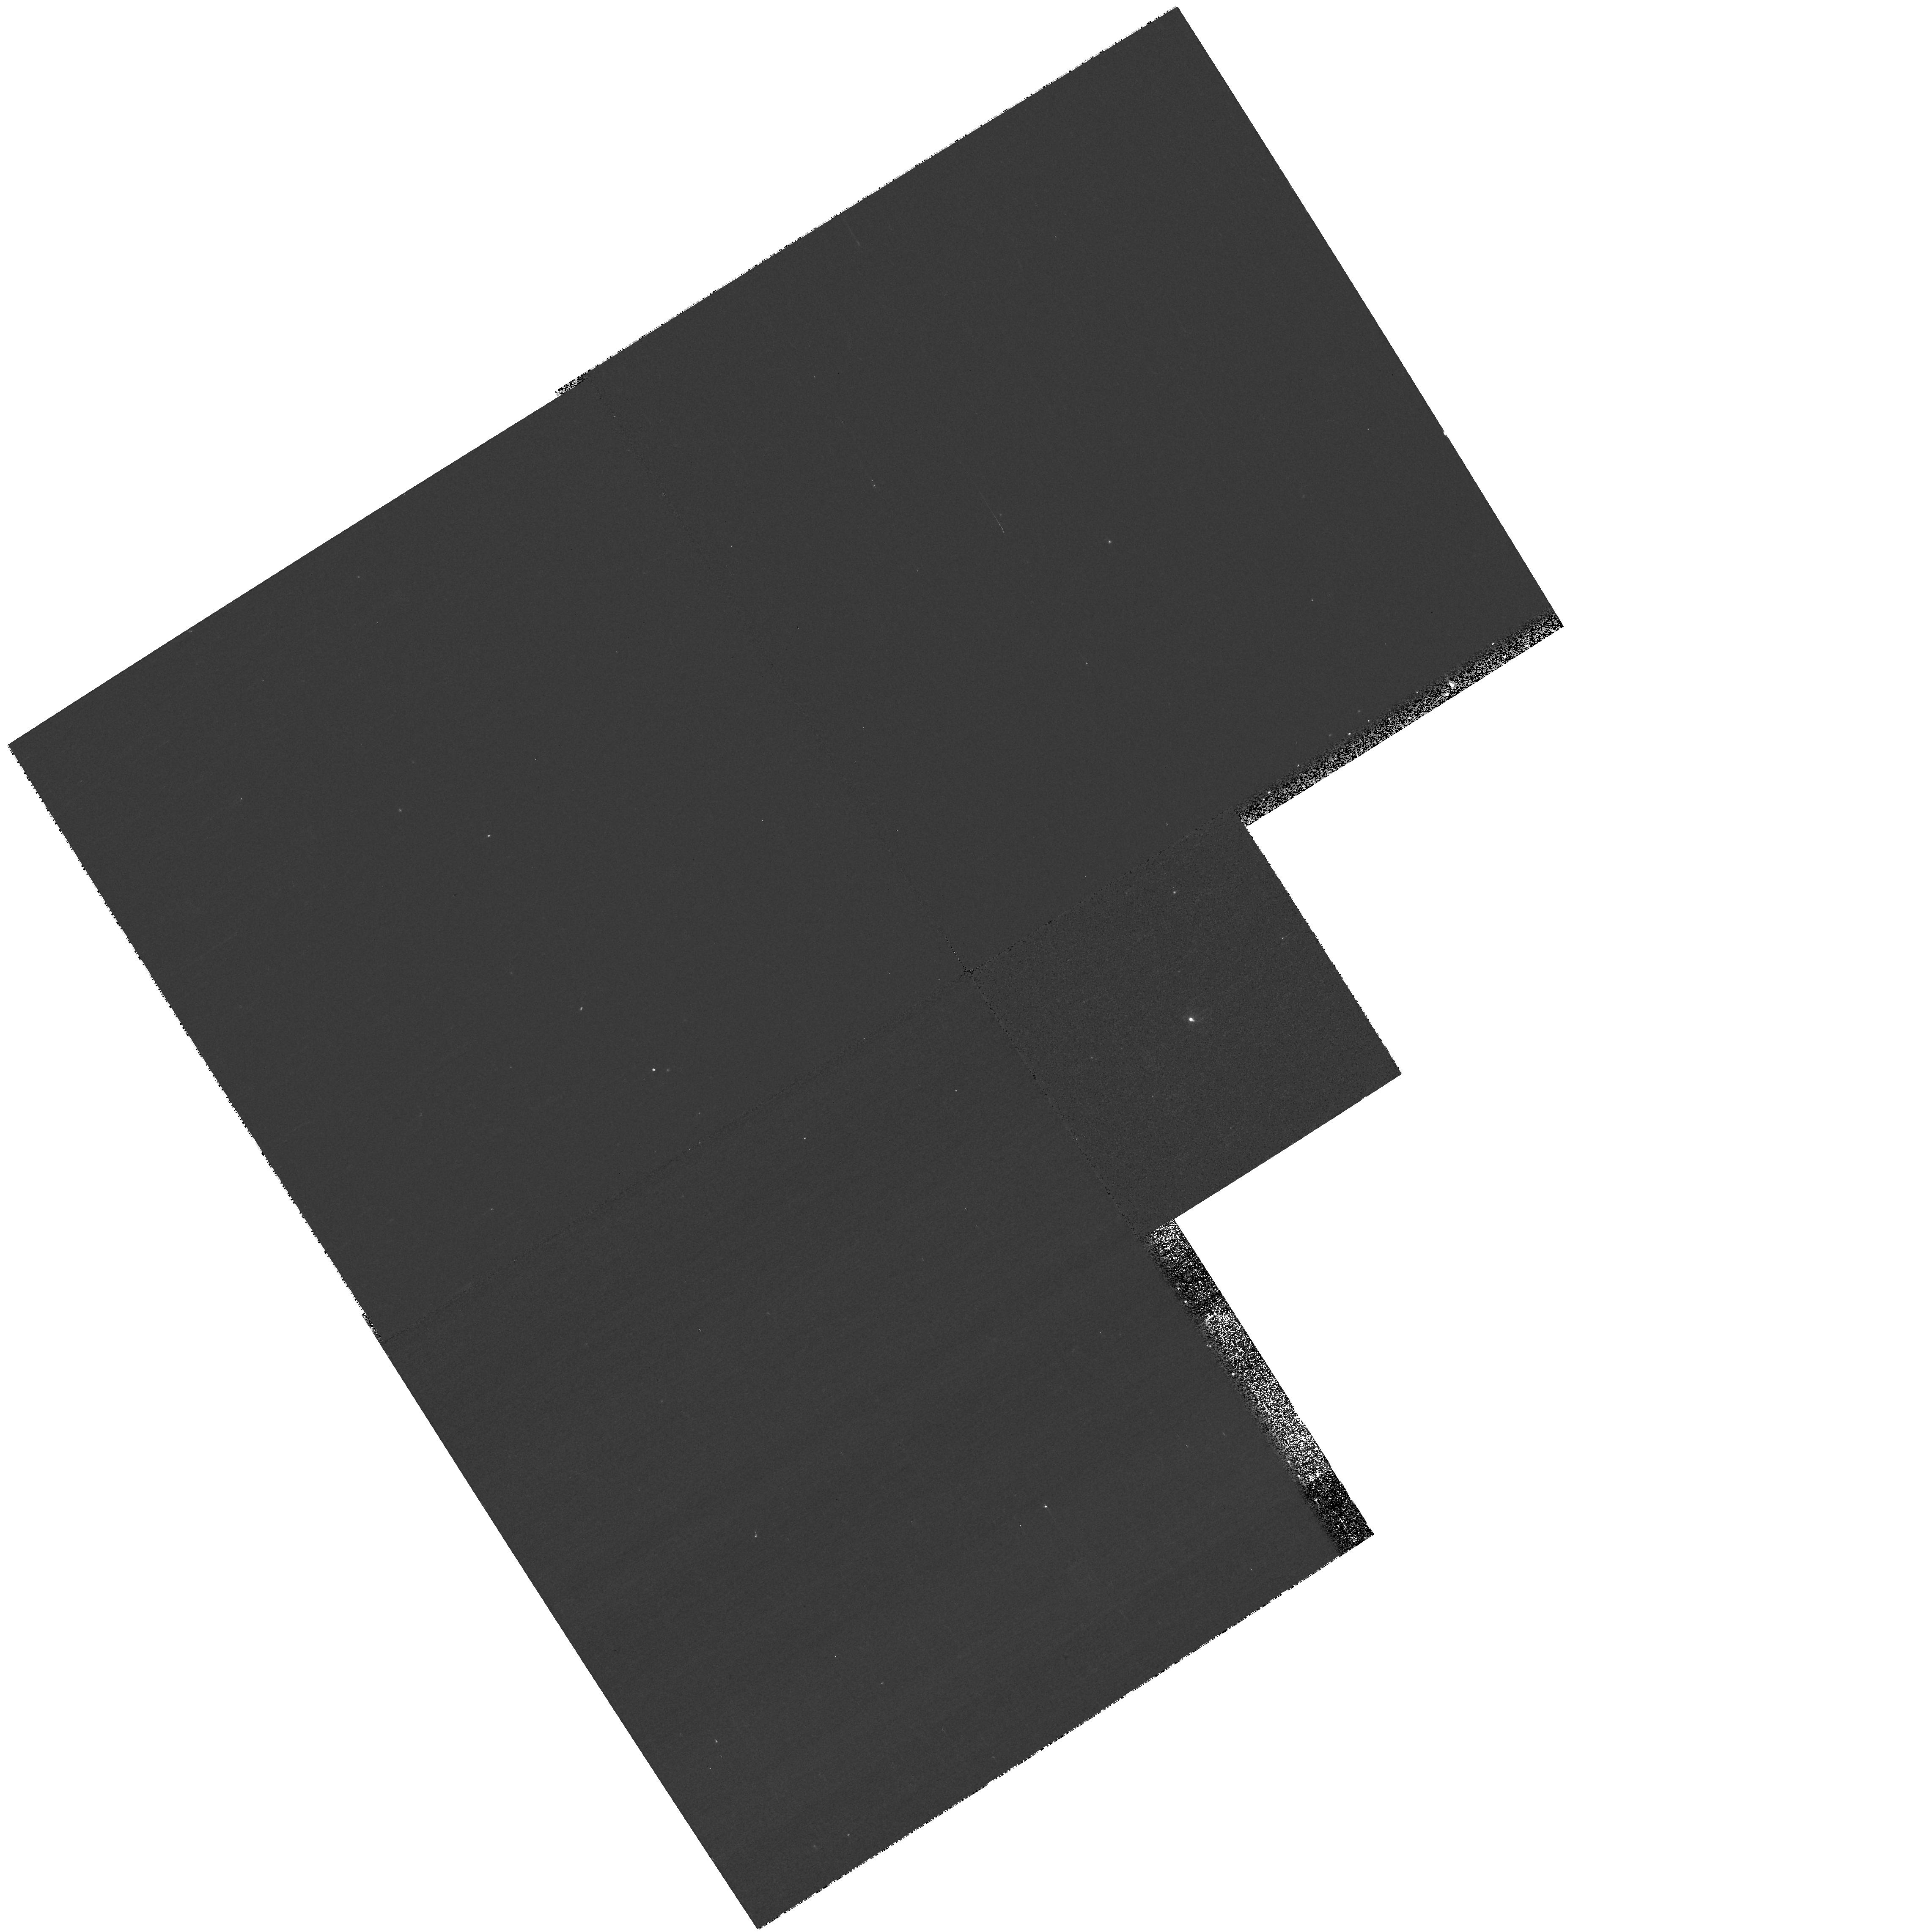
Target: 2MASS04381486+261139
Instrument: WFPC2/PC
Filter: F791W
Exposure: 5 min
Observation ID: hst_10511_01_wfpc2_pc_f791w_u9ab01

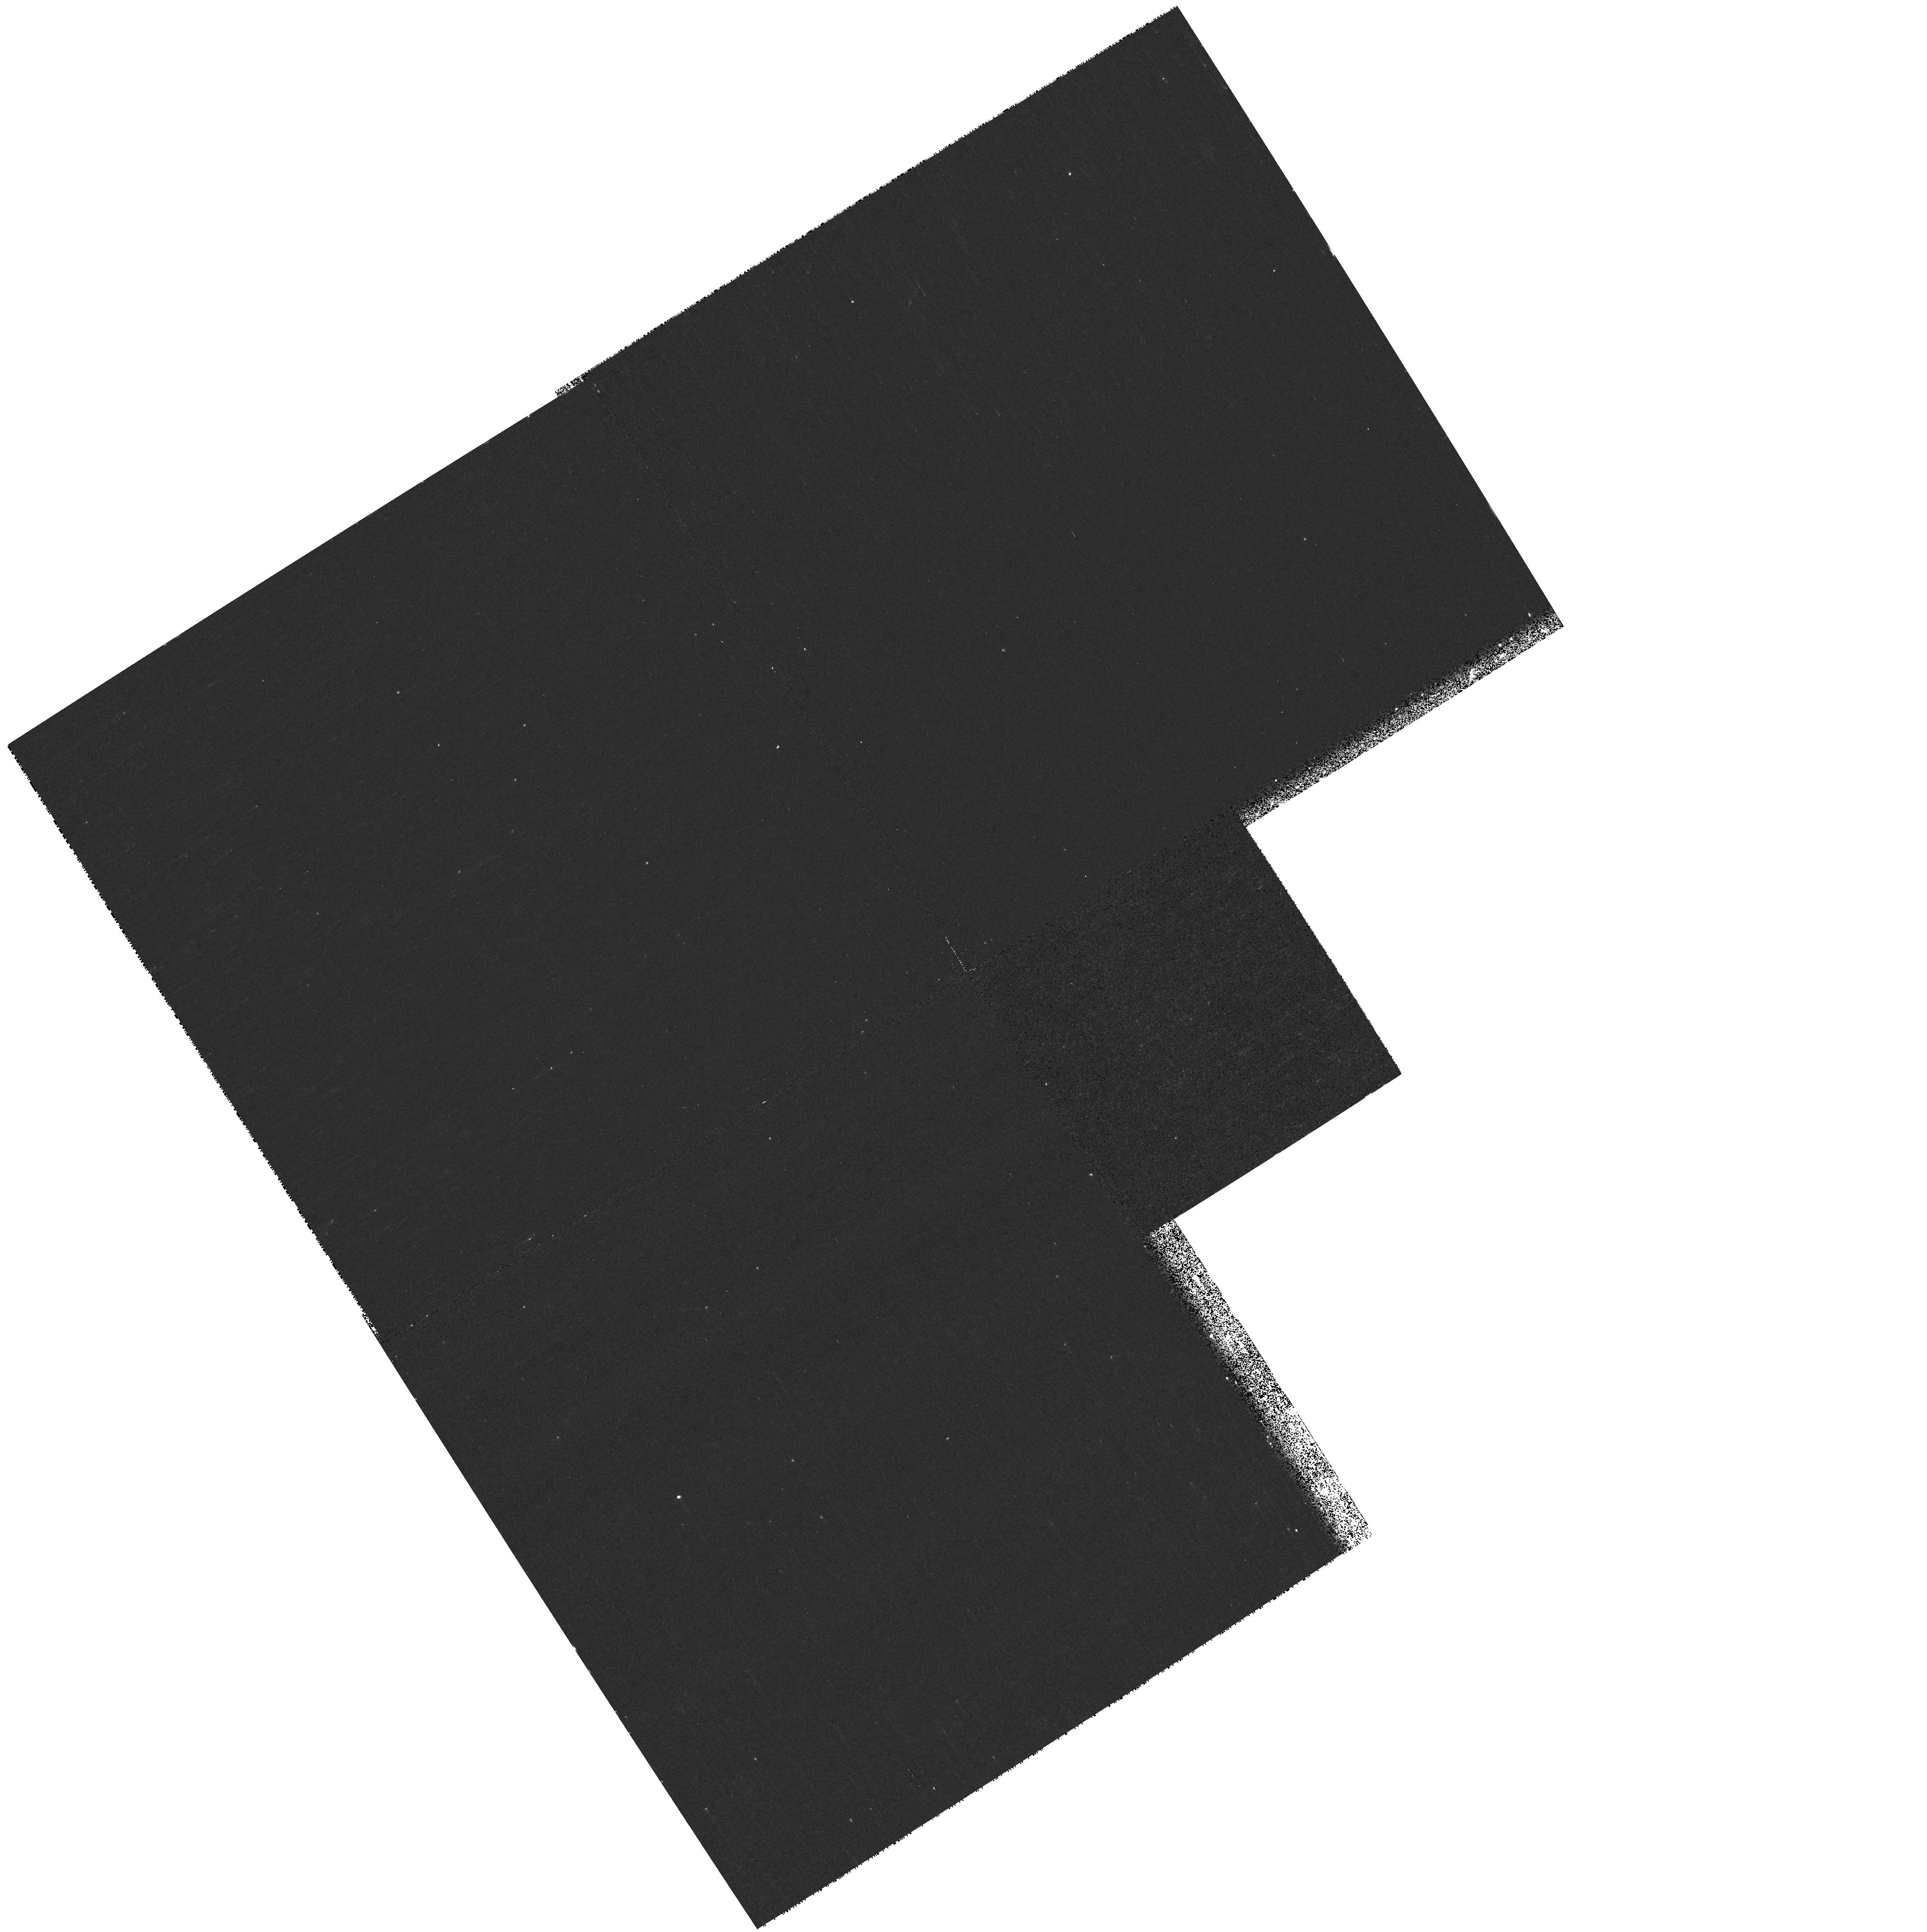
Target: 2MASS04381486+261139
Instrument: WFPC2/PC
Filter: F631N
Exposure: 10 min
Observation ID: hst_10511_01_wfpc2_pc_f631n_u9ab01

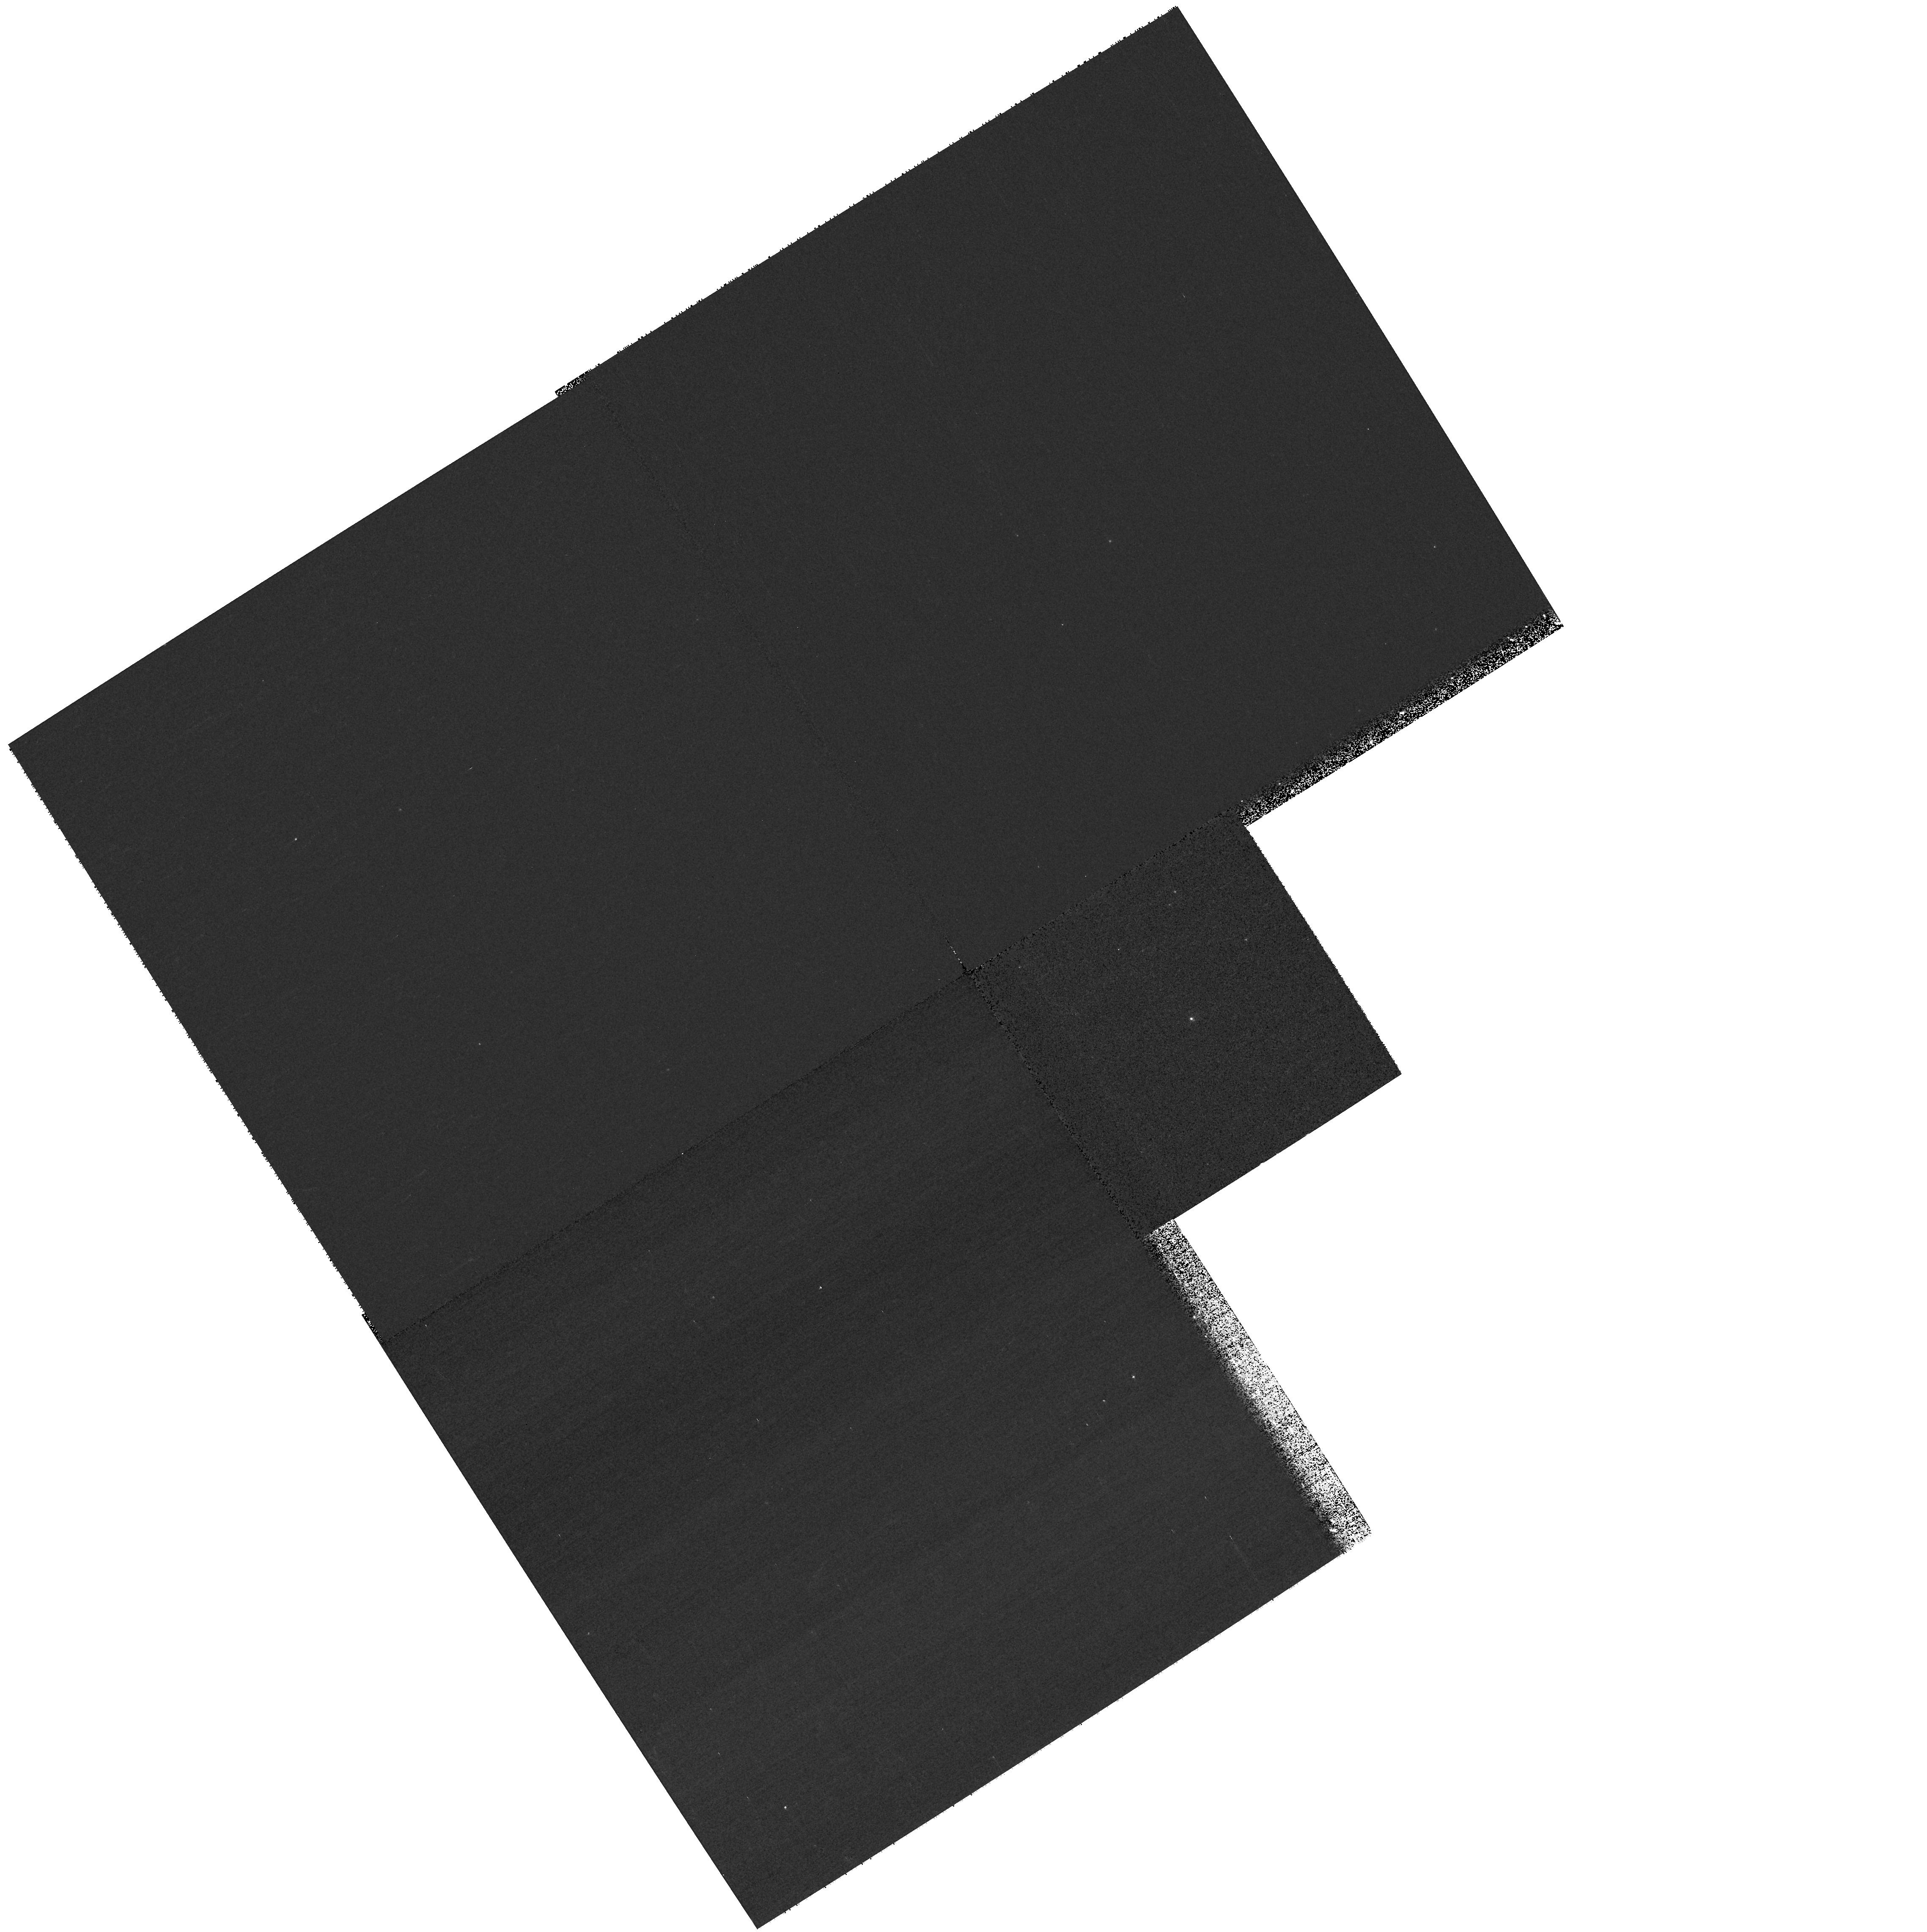
Target: 2MASS04381486+261139
Instrument: WFPC2/PC
Filter: F675W
Exposure: 5 min
Observation ID: hst_10511_01_wfpc2_pc_f675w_u9ab01

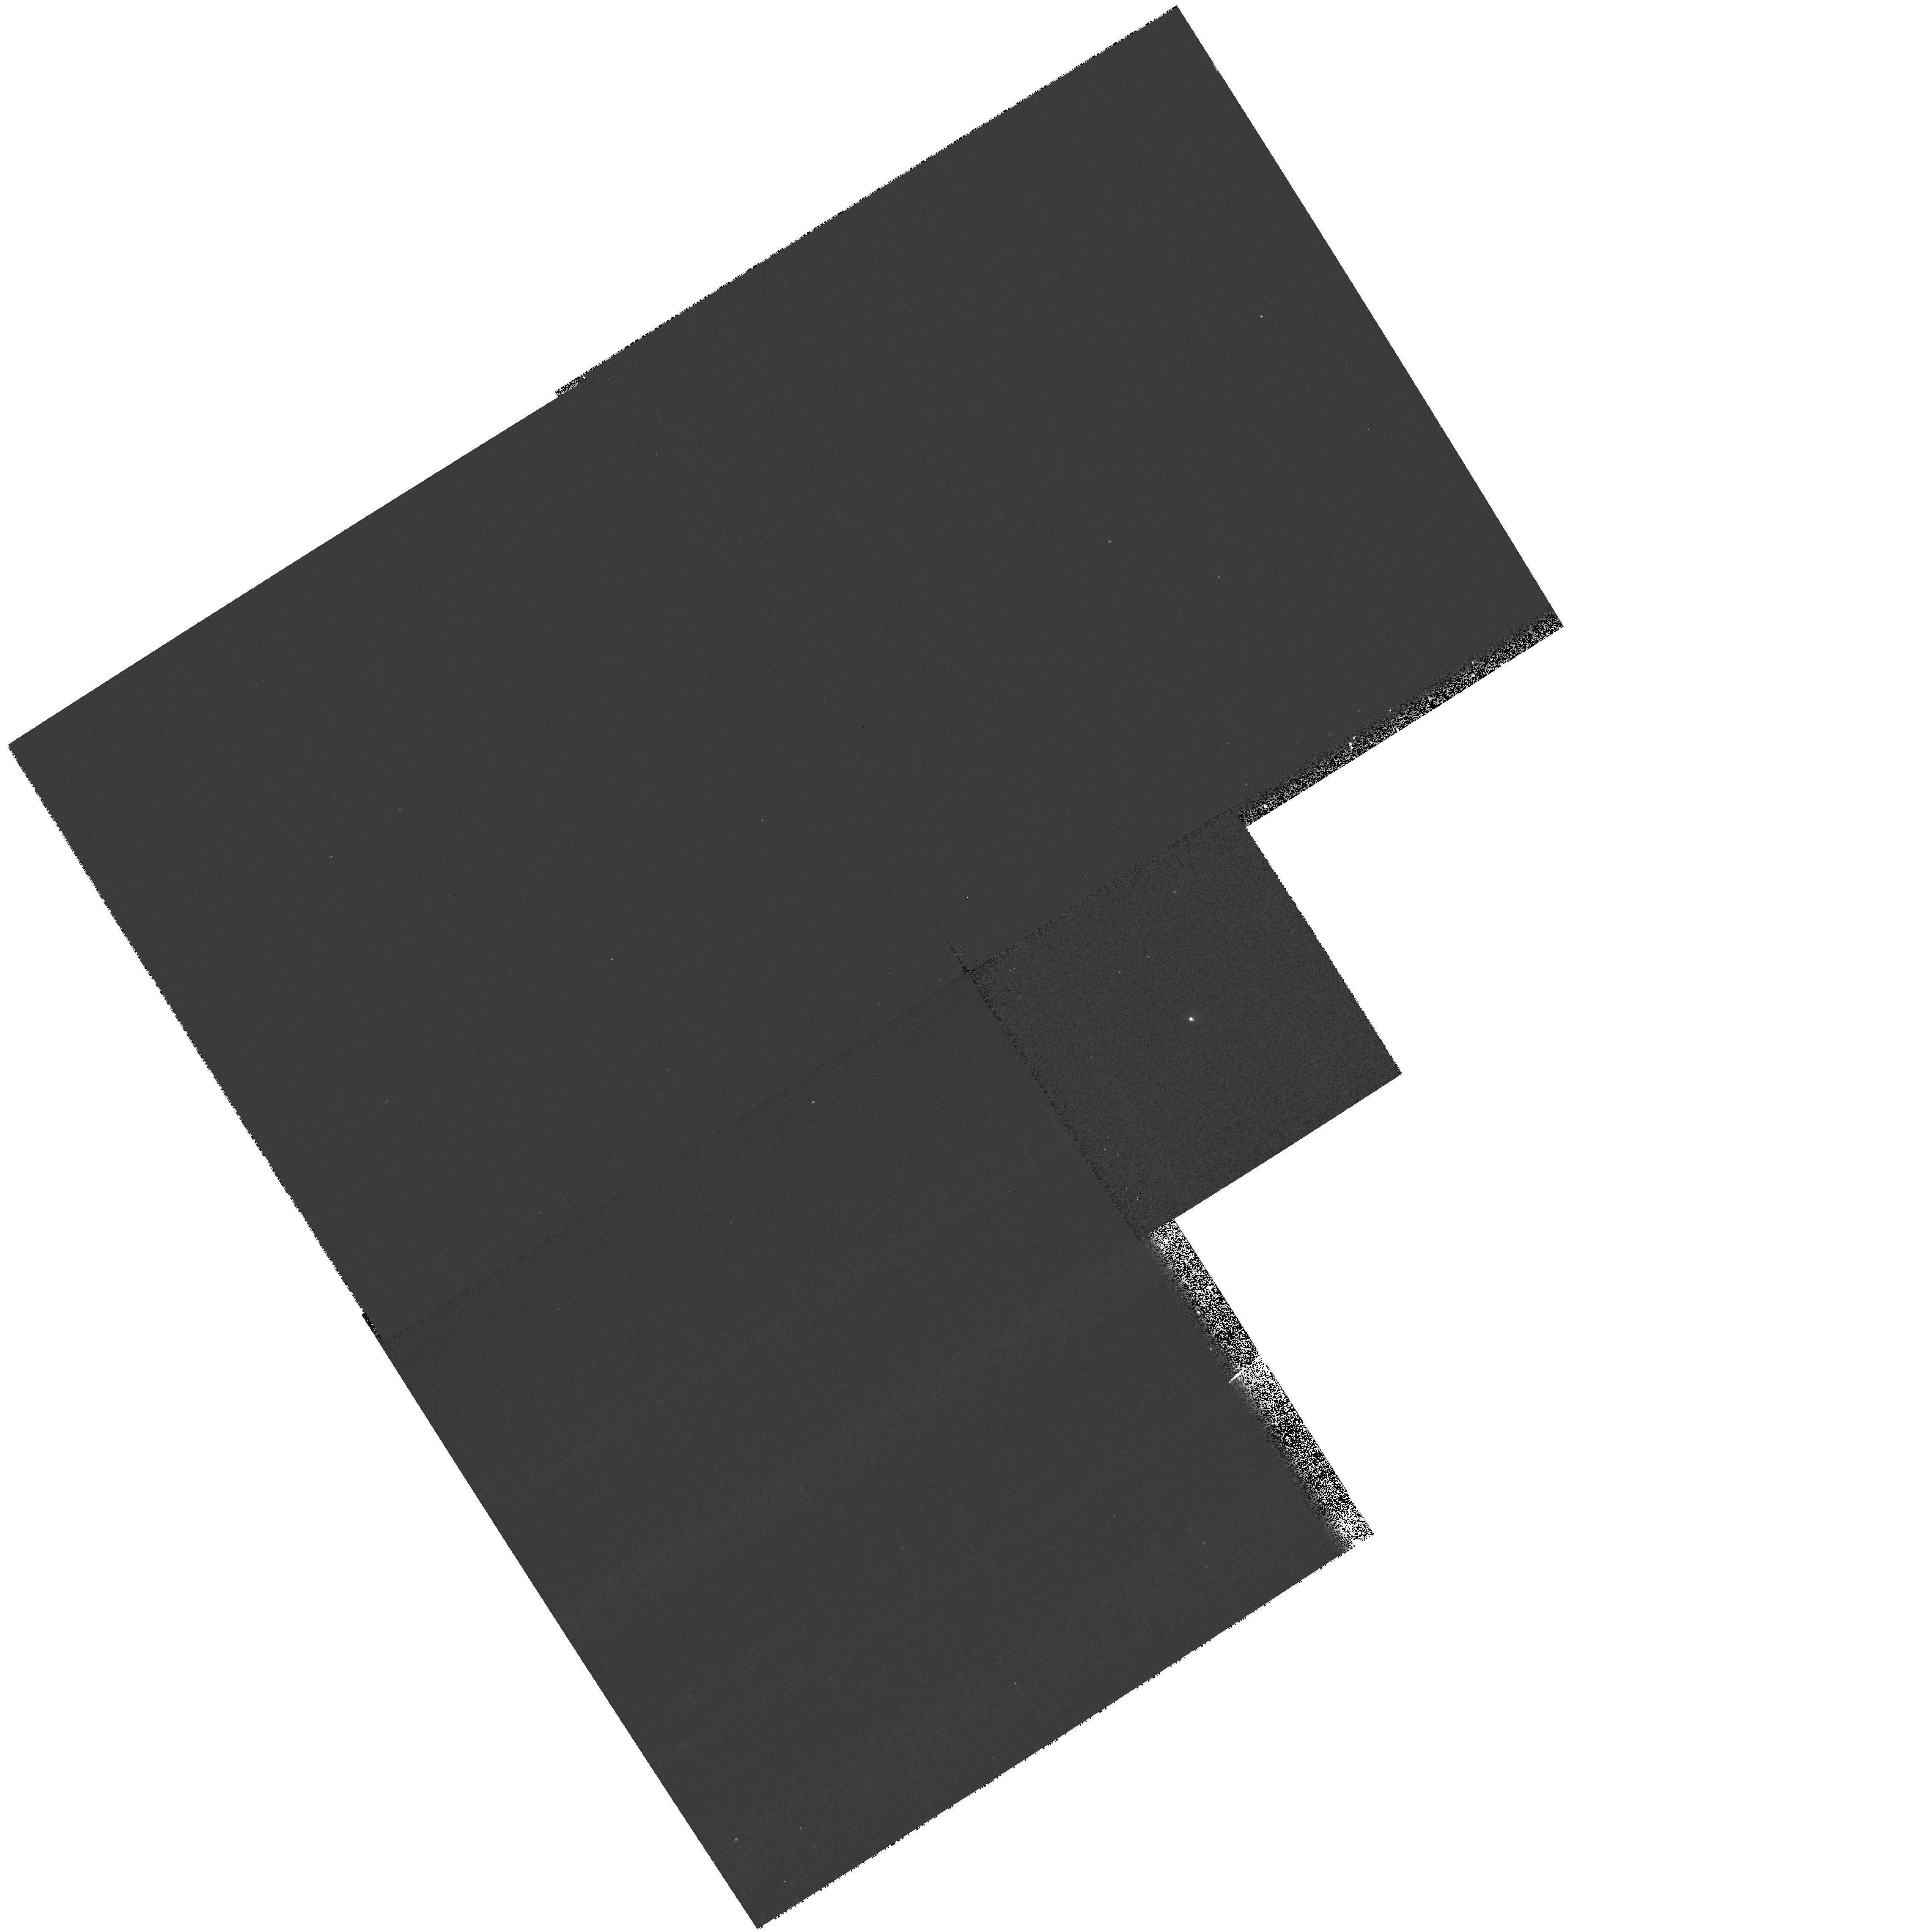
Target: 2MASS04381486+261139
Instrument: WFPC2/PC
Filter: F850LP
Exposure: 5 min
Observation ID: hst_10511_01_wfpc2_pc_f850lp_u9ab01

An Edge-on Disk around a Brown Dwarf? (PI: Luhman, Kevin)

We have recently discovered a young brown dwarf in the Taurus star-forming region that exhibits several characteristics (very faint for its spectral type, forbidden emission lines, anomalous near-IR colors) that are often observed in stars occulted by edge-on circumstellar disks. We propose to determine if an edge-on disk is indeed present by obtaining high-resolution images of this brown dwarf with ACS/HRC on HST. If the disk is detected, we will constrain its physical properties, particularly its diameter, by fitting the images with the predictions of our models of brown dwarfs occulted by circumstellar disks. These observations could potentially provide the first direct measurement of the size of a disk around a brown dwarf, which would comprise a fundamental test of models for the formation of these objects (e.g., embryo ejection).